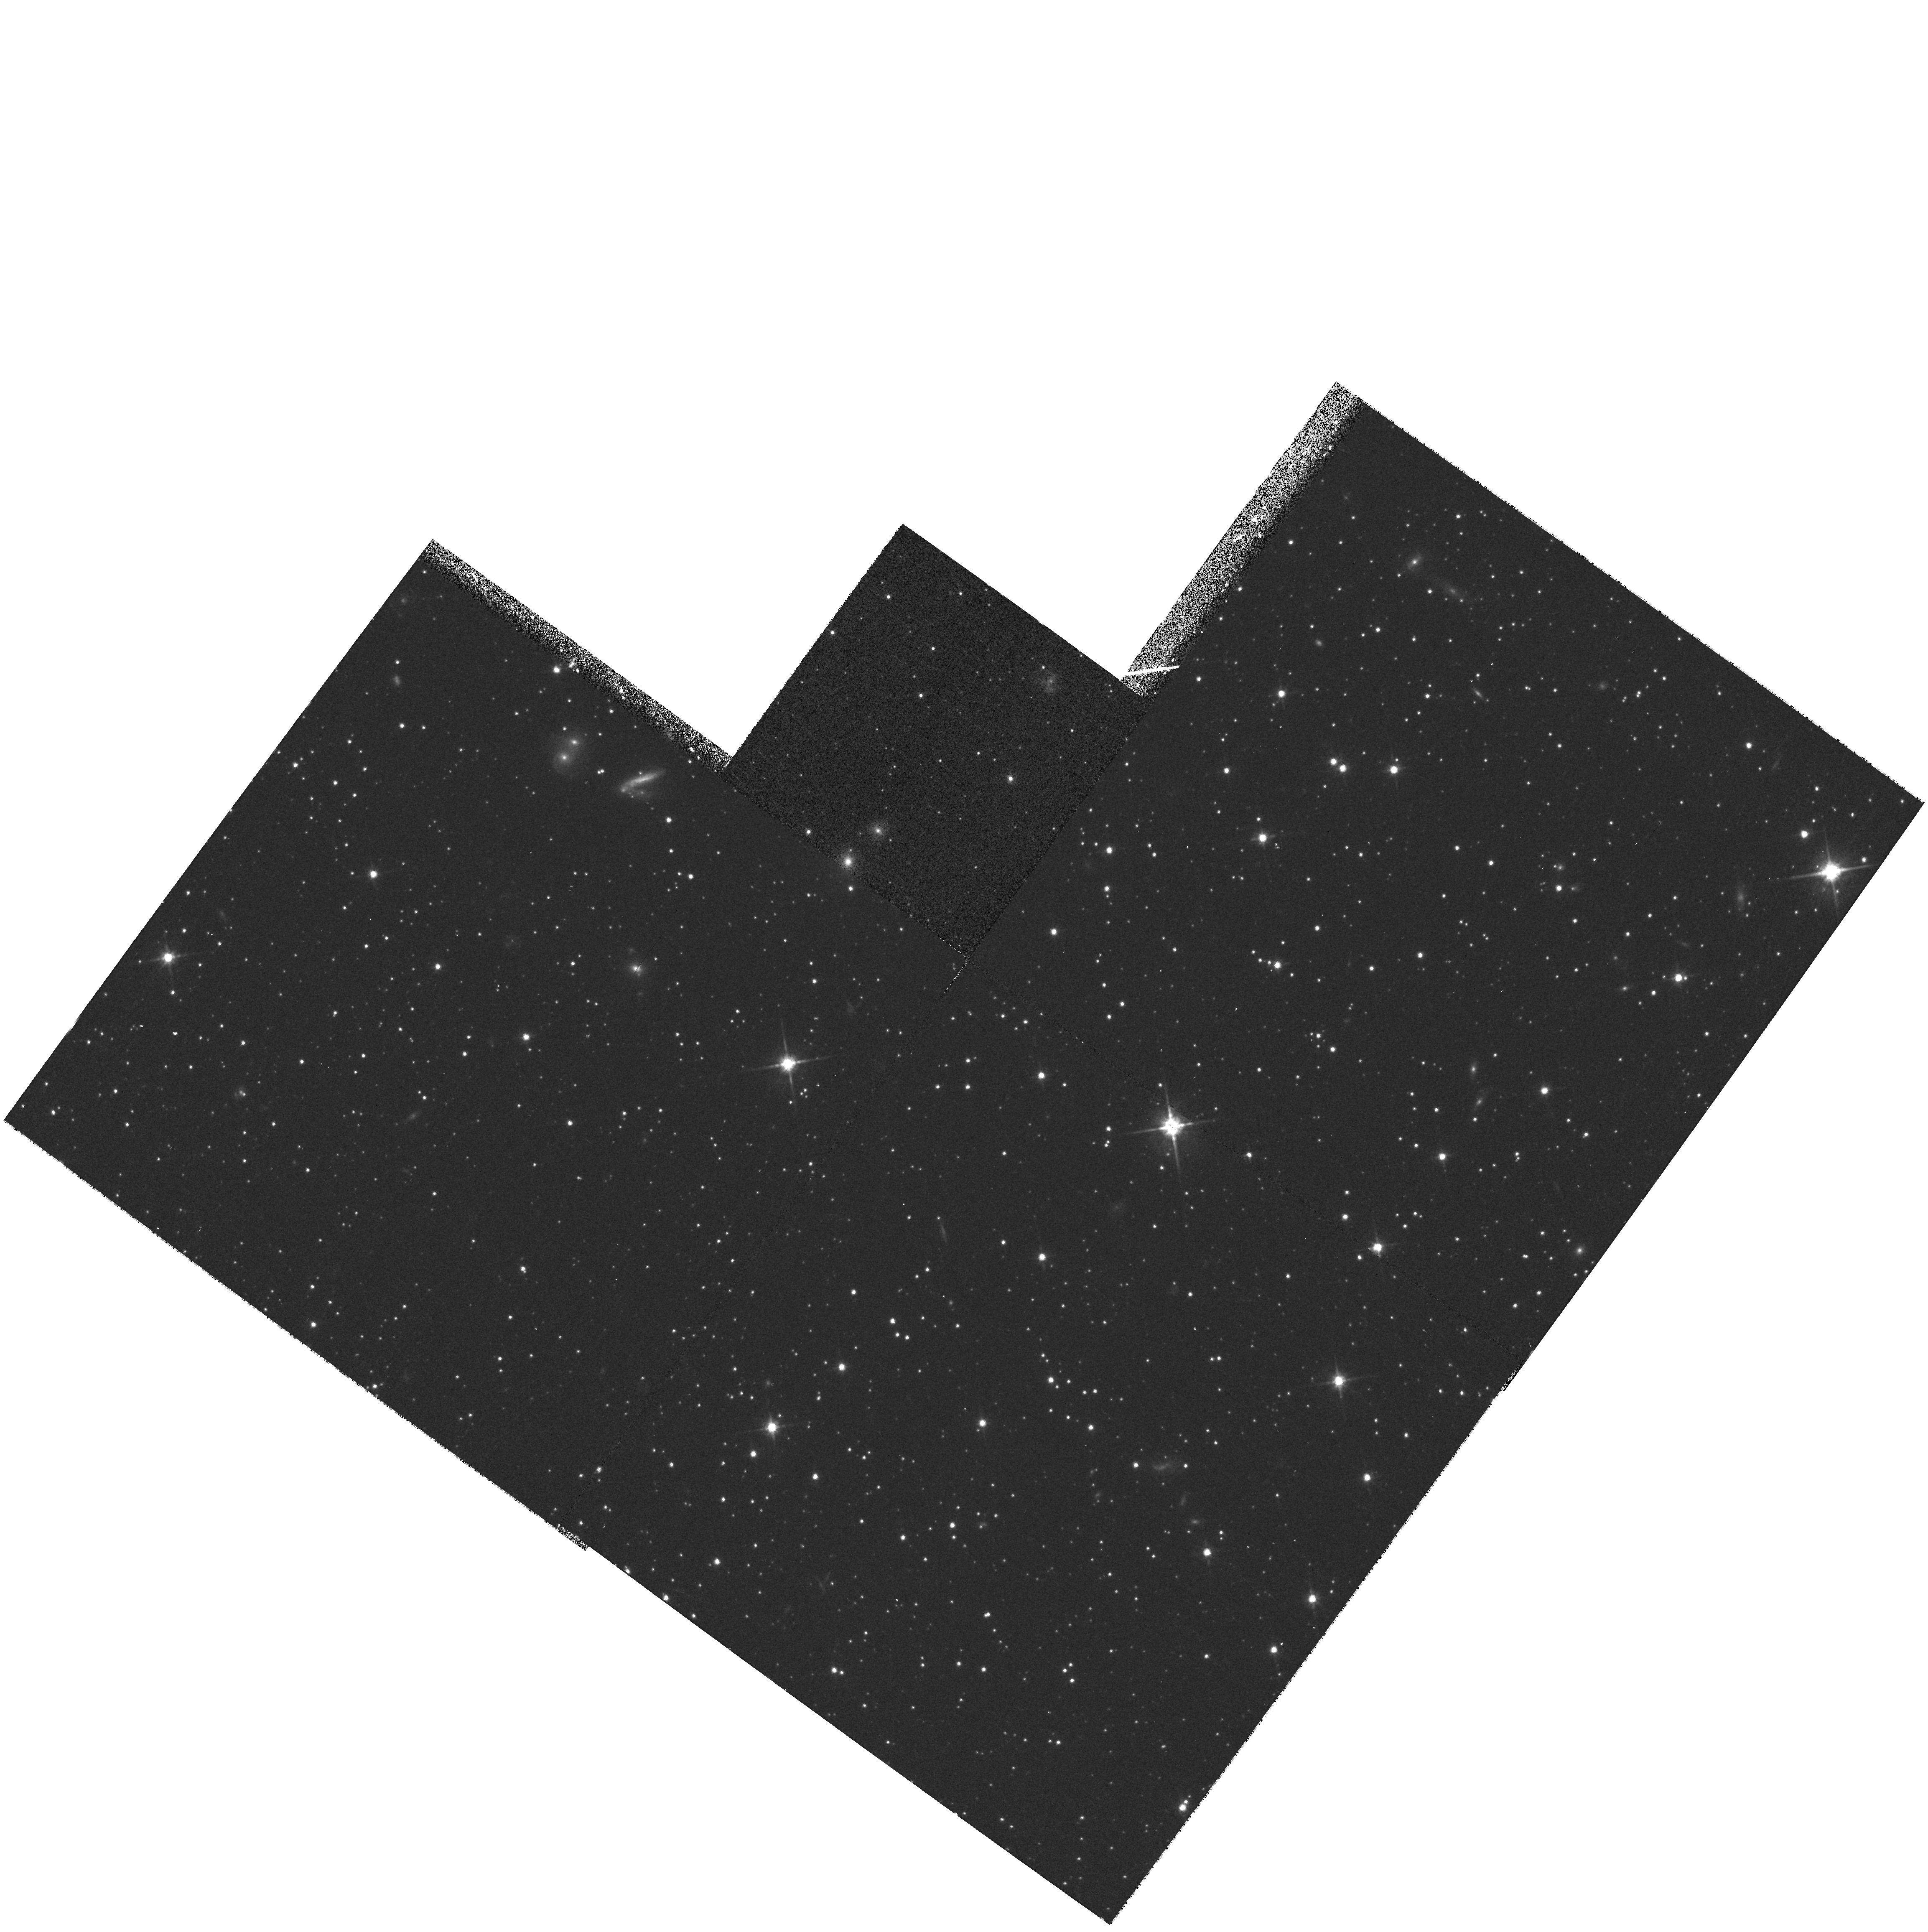
Target: NGC1831-CEN
Instrument: WFPC2/PC
Filter: F814W
Exposure: 13 min
Observation ID: hst_7307_40_wfpc2_pc_f814w_u4ax40

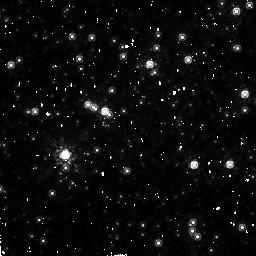
Target: H11-CEN
Instrument: NICMOS/NIC2
Filter: F160W
Exposure: 43 min
Observation ID: n4ax84020

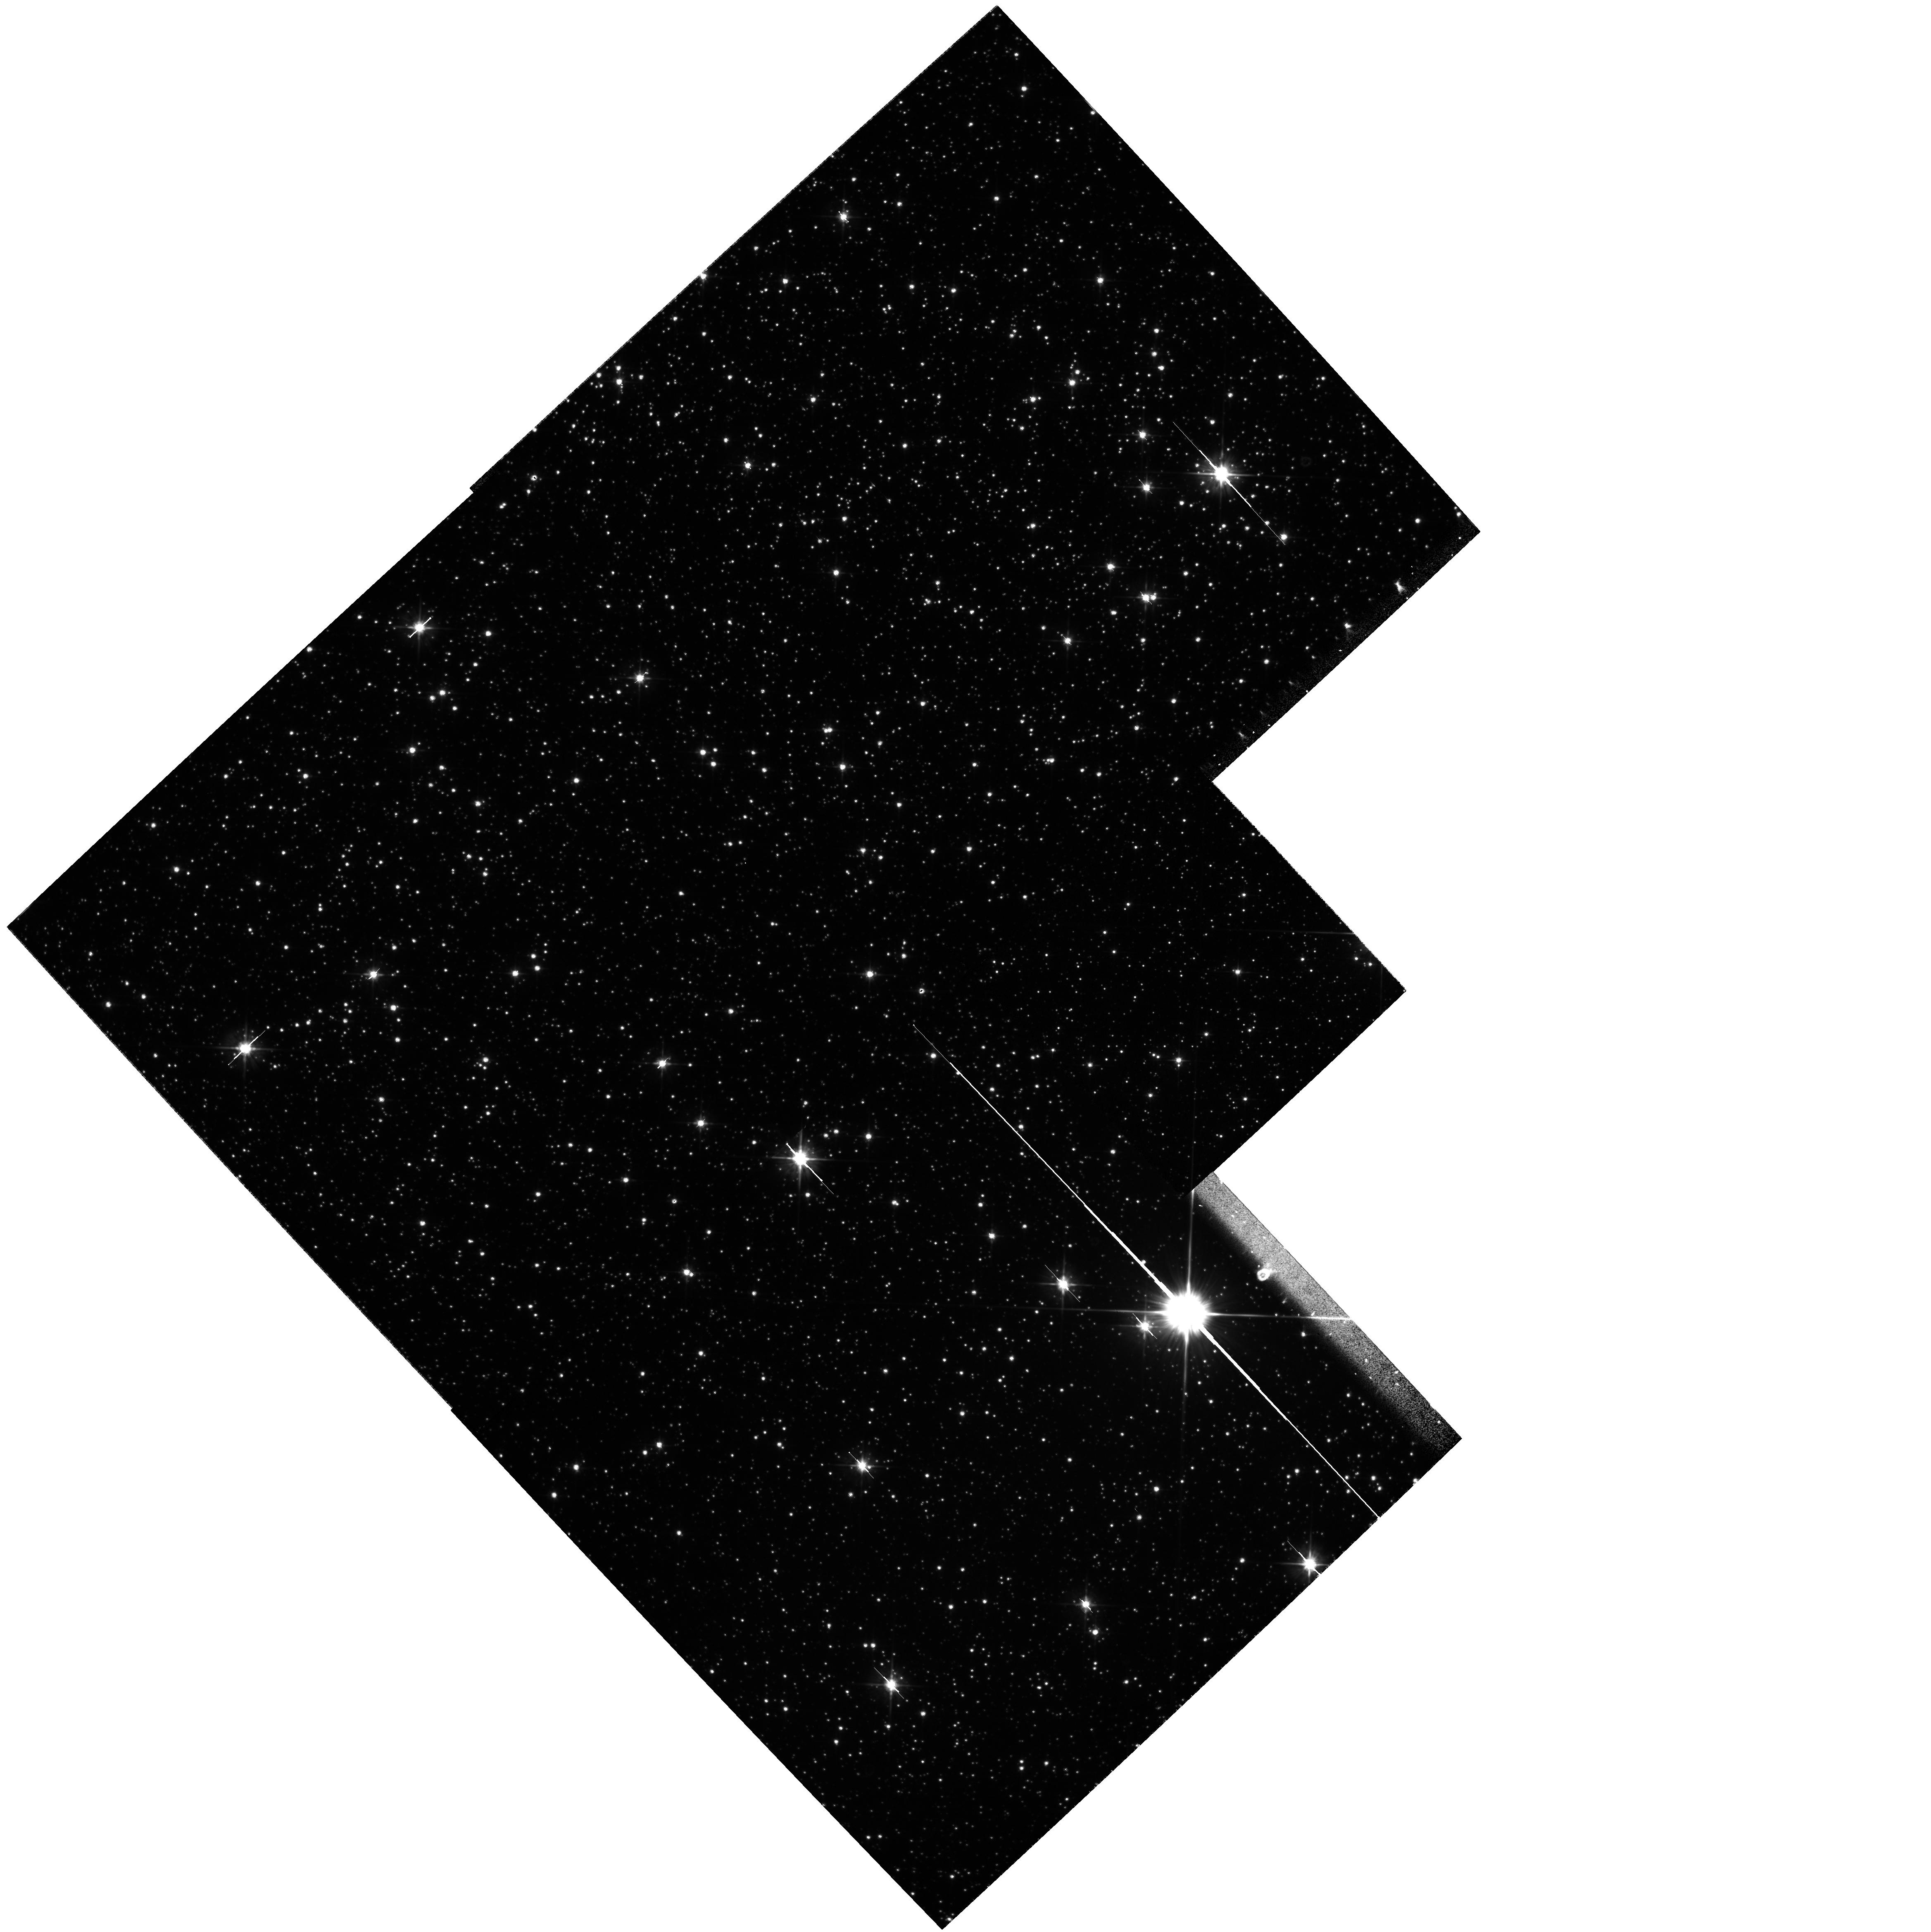
Target: NGC6553
Instrument: WFPC2/PC
Filter: F555W
Exposure: 17 min
Observation ID: hst_7307_12_wfpc2_pc_f555w_u4ax12

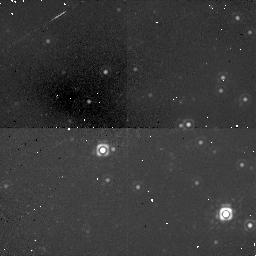
Target: NGC1818-HALF
Instrument: NICMOS/NIC1
Filter: F160W
Exposure: 34 min
Observation ID: n4ax39020

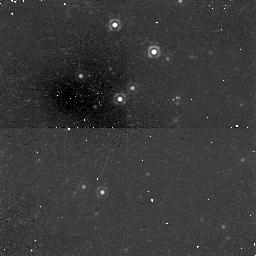
Target: NGC1805-HALF
Instrument: NICMOS/NIC1
Filter: F160W
Exposure: 34 min
Observation ID: n4ax11020

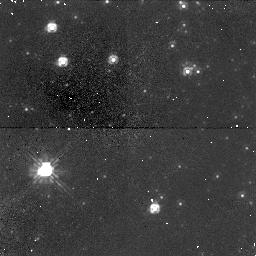
Target: NGC2210-CEN
Instrument: NICMOS/NIC1
Filter: F110W
Exposure: 17 min
Observation ID: n4ax95040

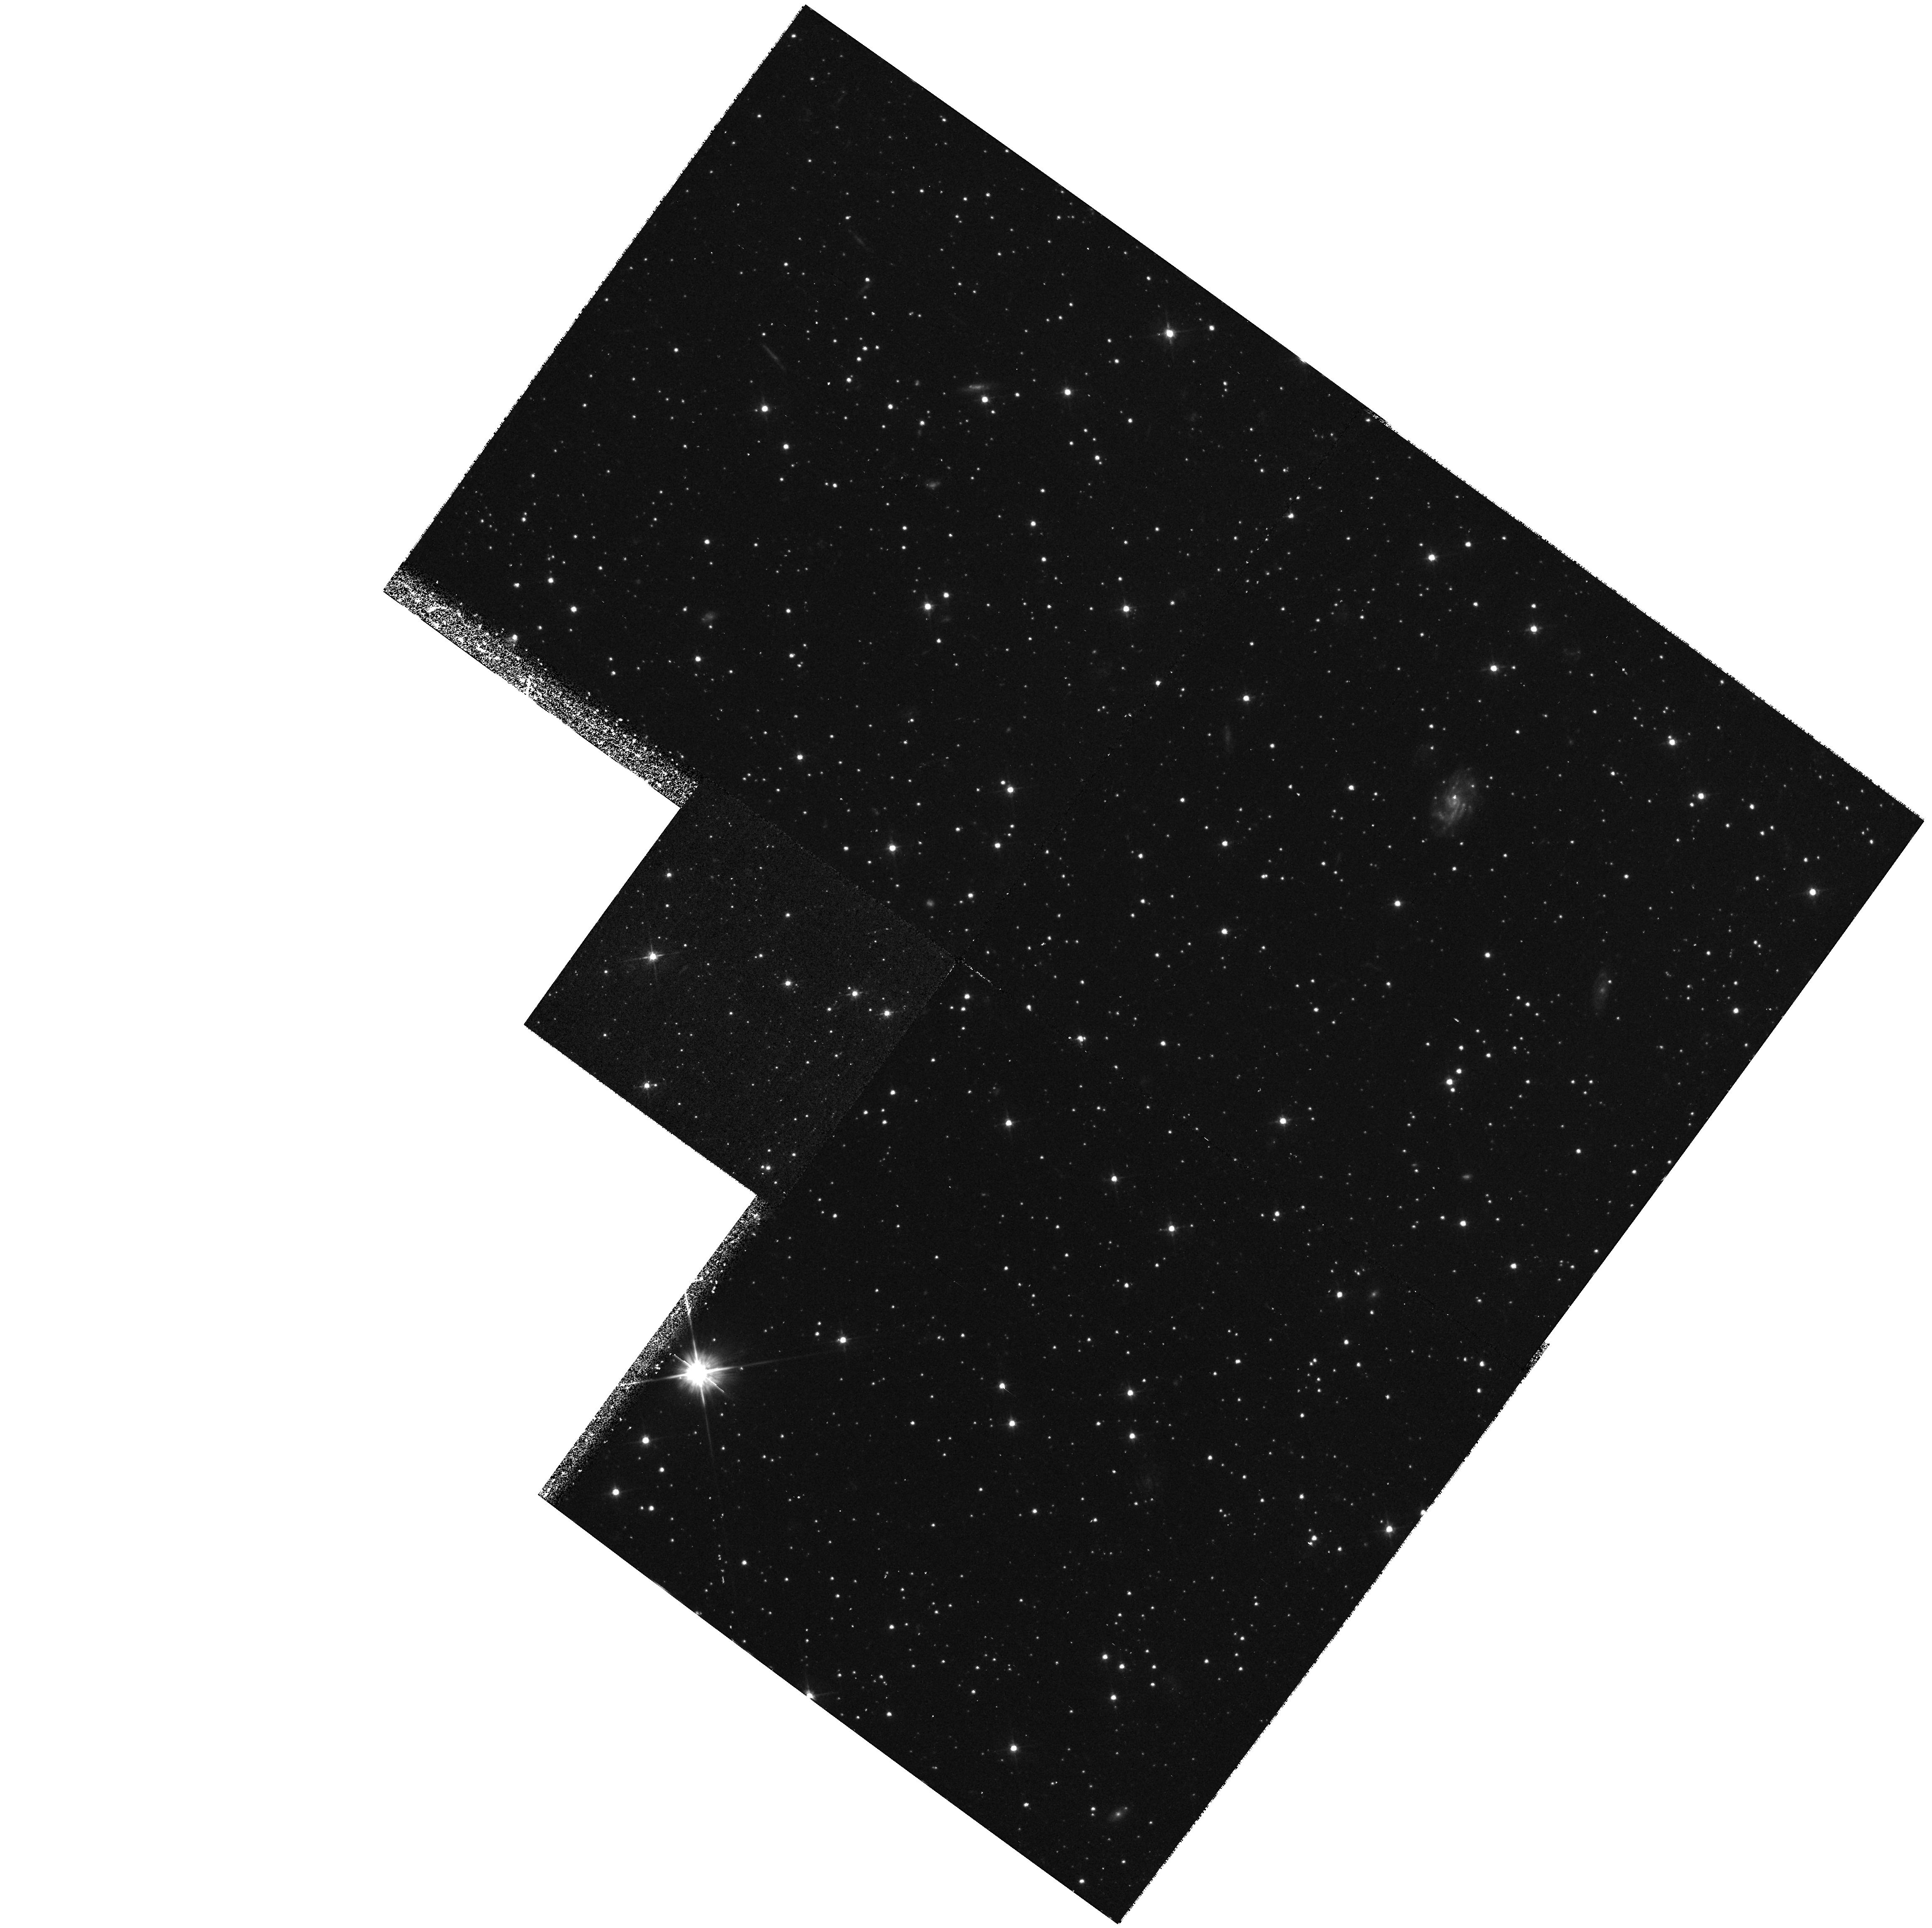
Target: NGC1868-HALF
Instrument: WFPC2/PC
Filter: F555W
Exposure: 40 min
Observation ID: hst_7307_54_wfpc2_pc_f555w_u4ax54

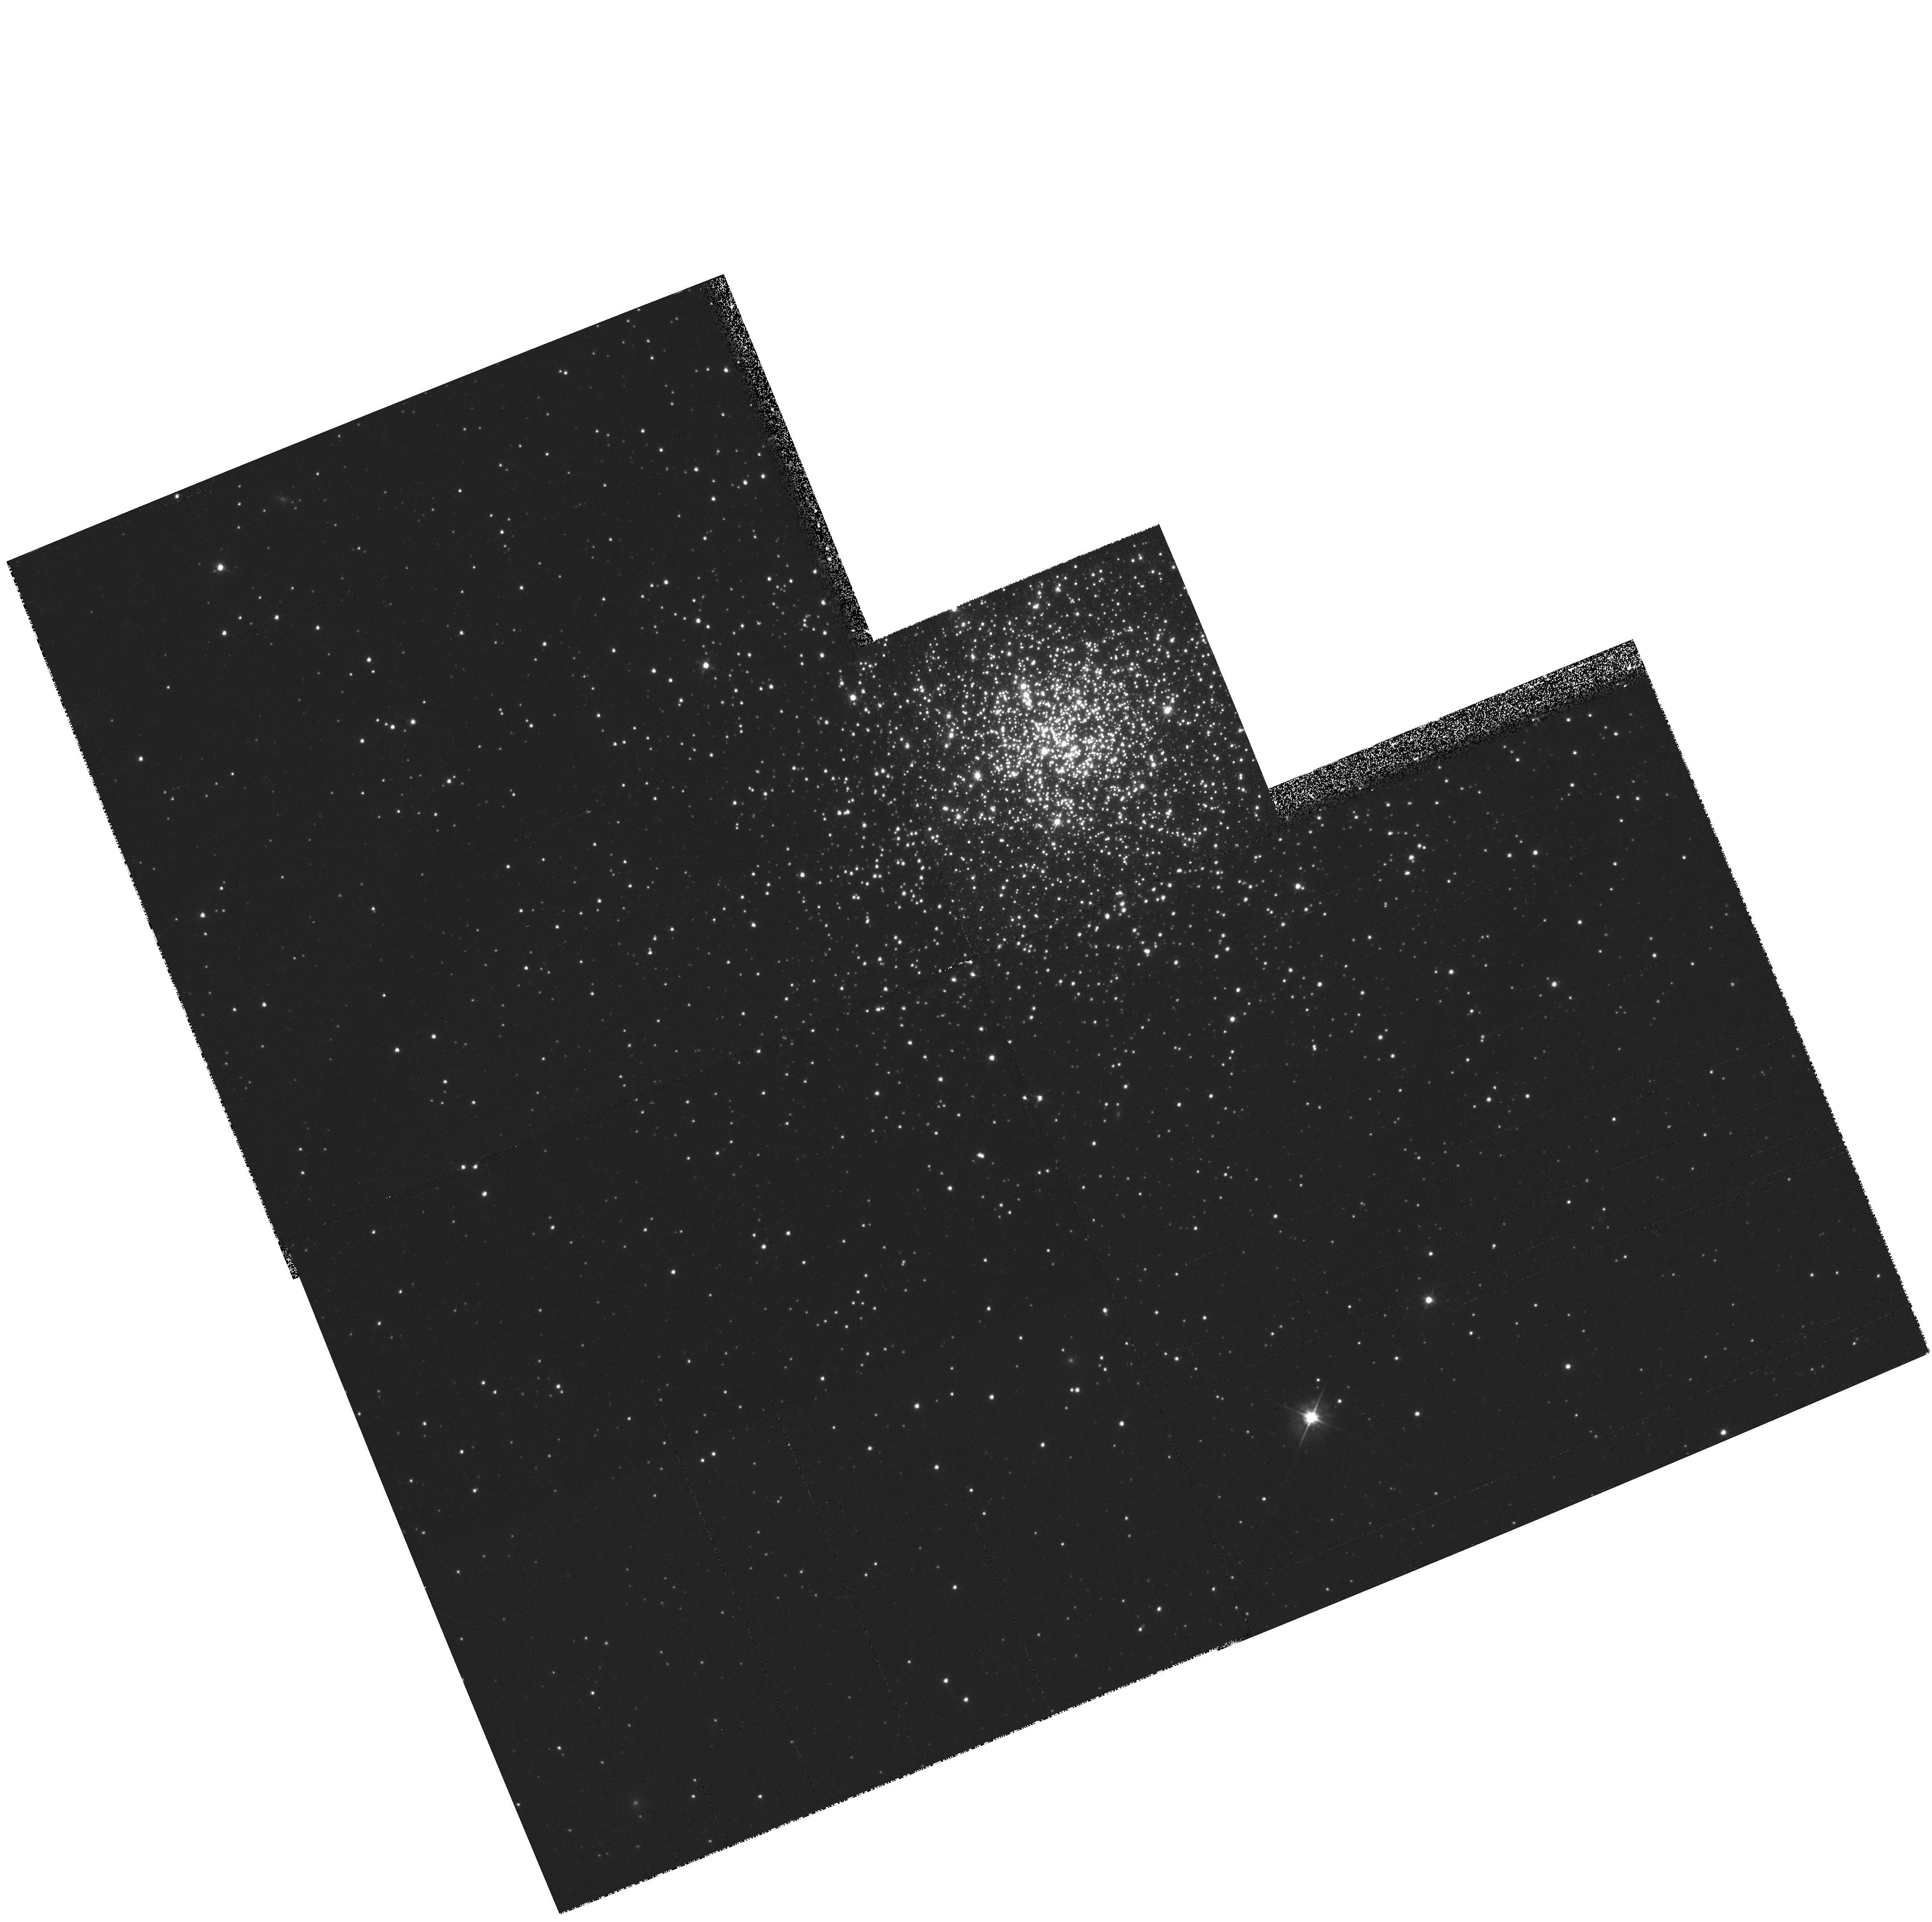
Target: NGC1868-CEN
Instrument: WFPC2/PC
Filter: F555W
Exposure: 7 min
Observation ID: hst_7307_52_wfpc2_pc_f555w_u4ax52

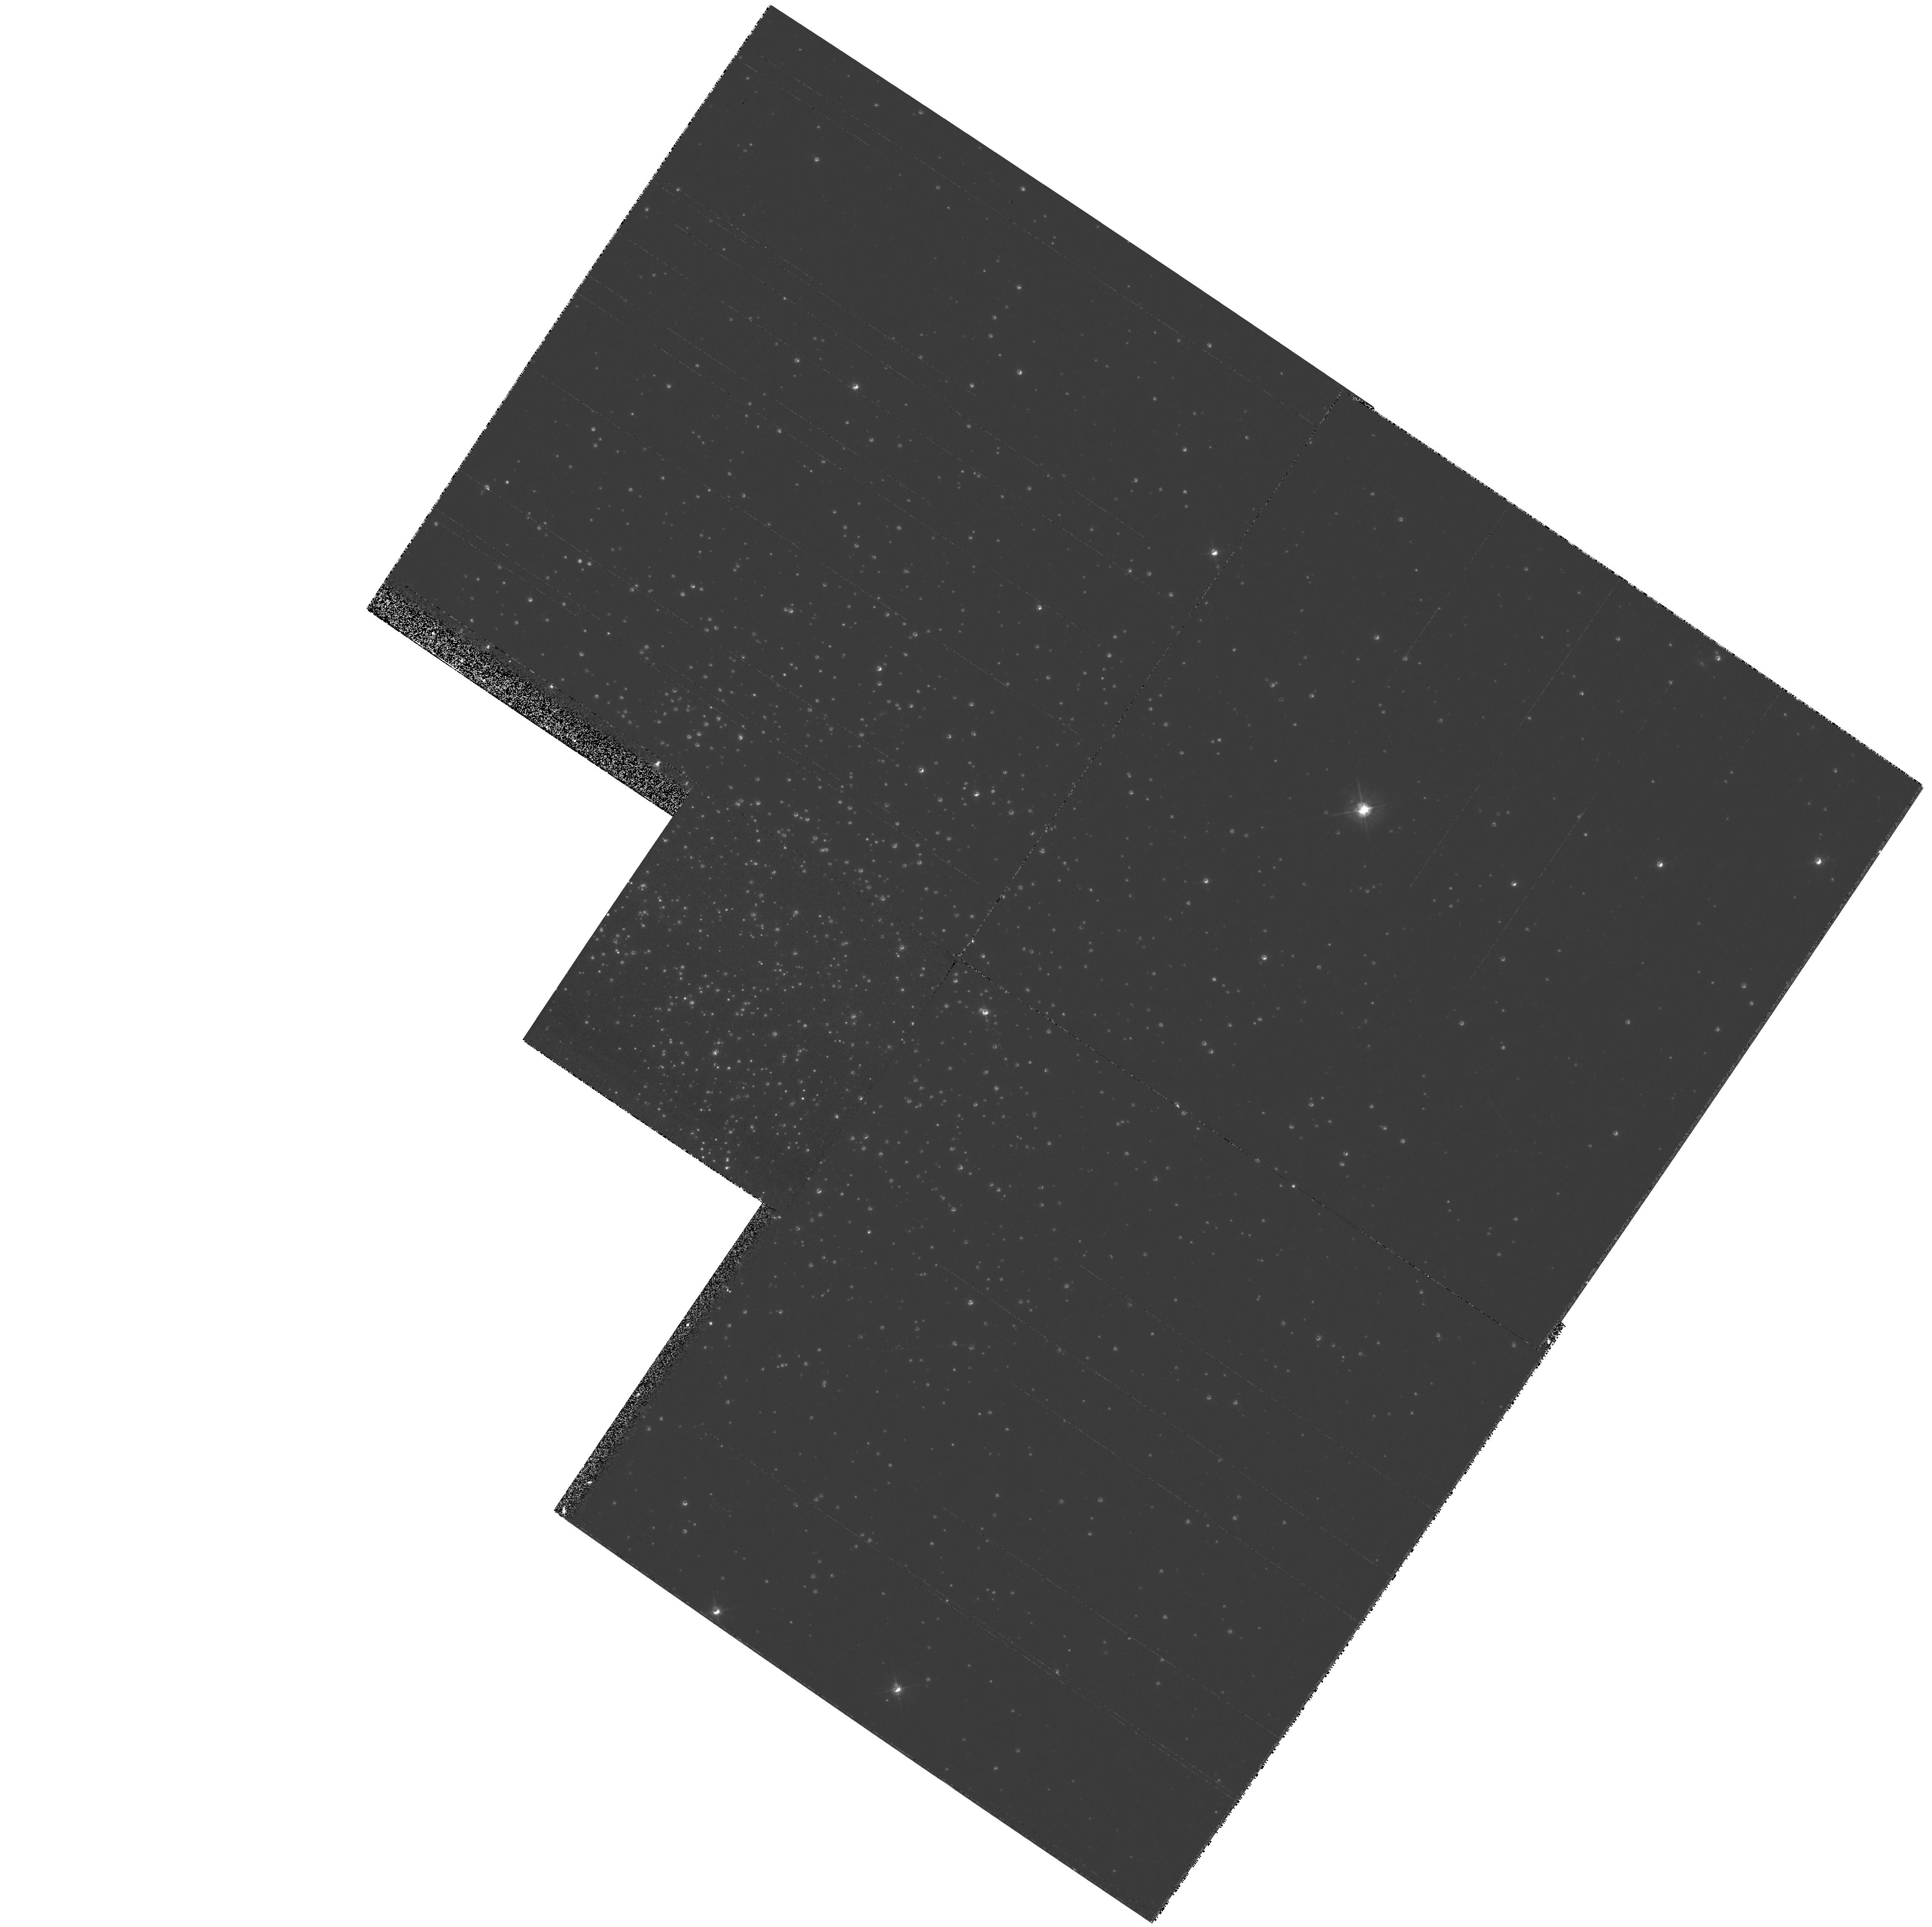
Target: NGC2209-CEN
Instrument: WFPC2/PC
Filter: F555W
Exposure: 7 min
Observation ID: hst_7307_63_wfpc2_pc_f555w_u4ax63

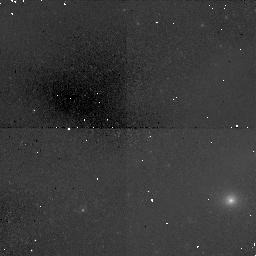
Target: NGC2209-HALF
Instrument: NICMOS/NIC1
Filter: F110W
Exposure: 34 min
Observation ID: n4ax68020

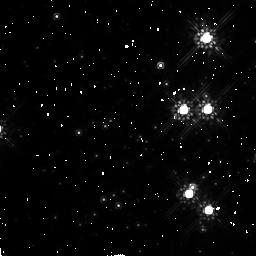
Target: NGC1818-CEN
Instrument: NICMOS/NIC2
Filter: F160W
Exposure: 43 min
Observation ID: n4ax29020

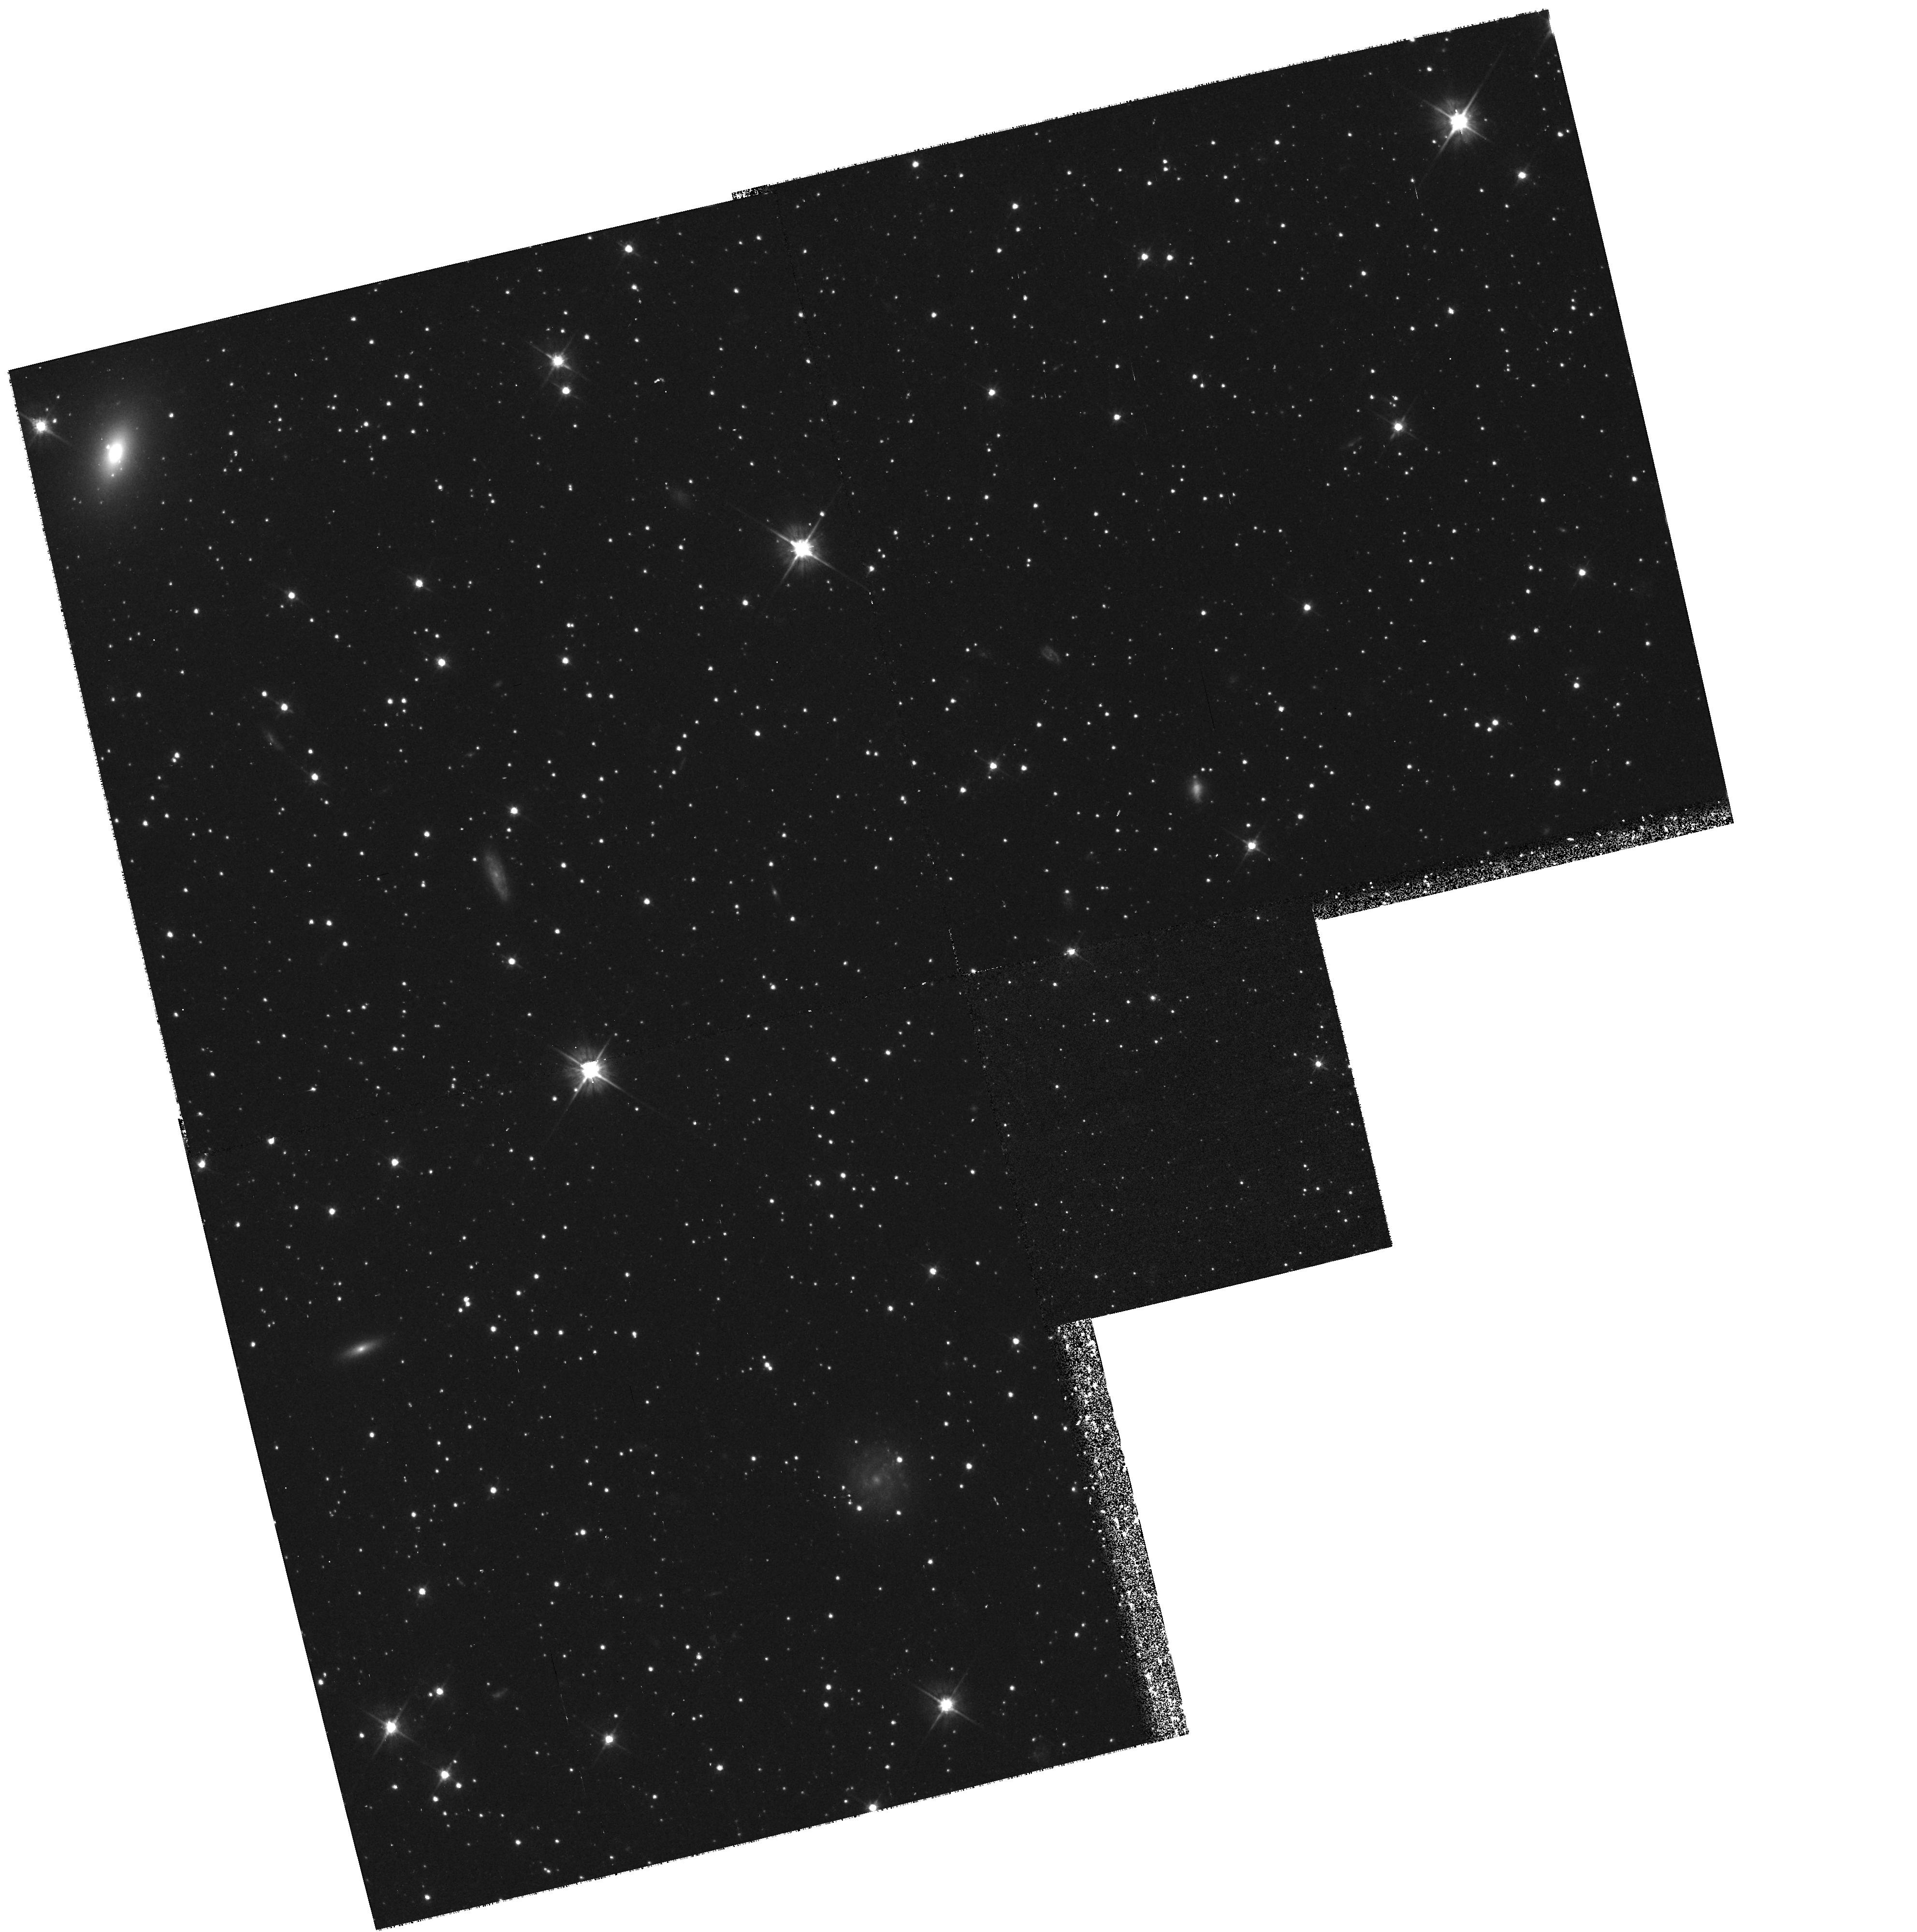
Target: BACKGROUND-F2
Instrument: WFPC2/PC
Filter: F555W
Exposure: 43 min
Observation ID: hst_7307_22_wfpc2_pc_f555w_u4ax22

THE FORMATION AND EVOLUTION OF RICH STAR CLUSTERS IN THE LMC (PI: Gilmore, Gerard F.)

The Large Magellanic Cloud (LMC) is unique in containing massive star clusters at all stages of evolution. We propose to obtain deep images of optimally selected clusters, to probe their stellar content down to 0.2 Msun. In conjunction with state -of-the-art N-body models, these observations will help us understand the origin and evolution of rich star clusters in our own Galaxy, in the LMC, and beyond. In the youngest clusters the fraction of primordial binaries, the stellar initial mass function (IMF), and the degree of primordial mass segregation will teach us about the process of star formation in a protocluster. Age spreads and a search for pre-main-sequence stars will reveal both the timescale for star formation, which has important implications for its trigger, and whether the low or high mass stars form first. In the intermediate and old clusters we will trace the development of mass segregation and the binary fraction in the core and at the half-mass radius; binaries play a crucial role in the structural evolution of a cluster, and in particular, affect the onset of core collapse. Finally, a comparison of the IMFs in our clusters will help answer the far-reaching question of whether there is such a thing as a universal IMF: the assumption of a universal IMF is fundamental to all attempts to use integrated light to infer the characteristics of stellar populations in galaxies too distant to resolve.